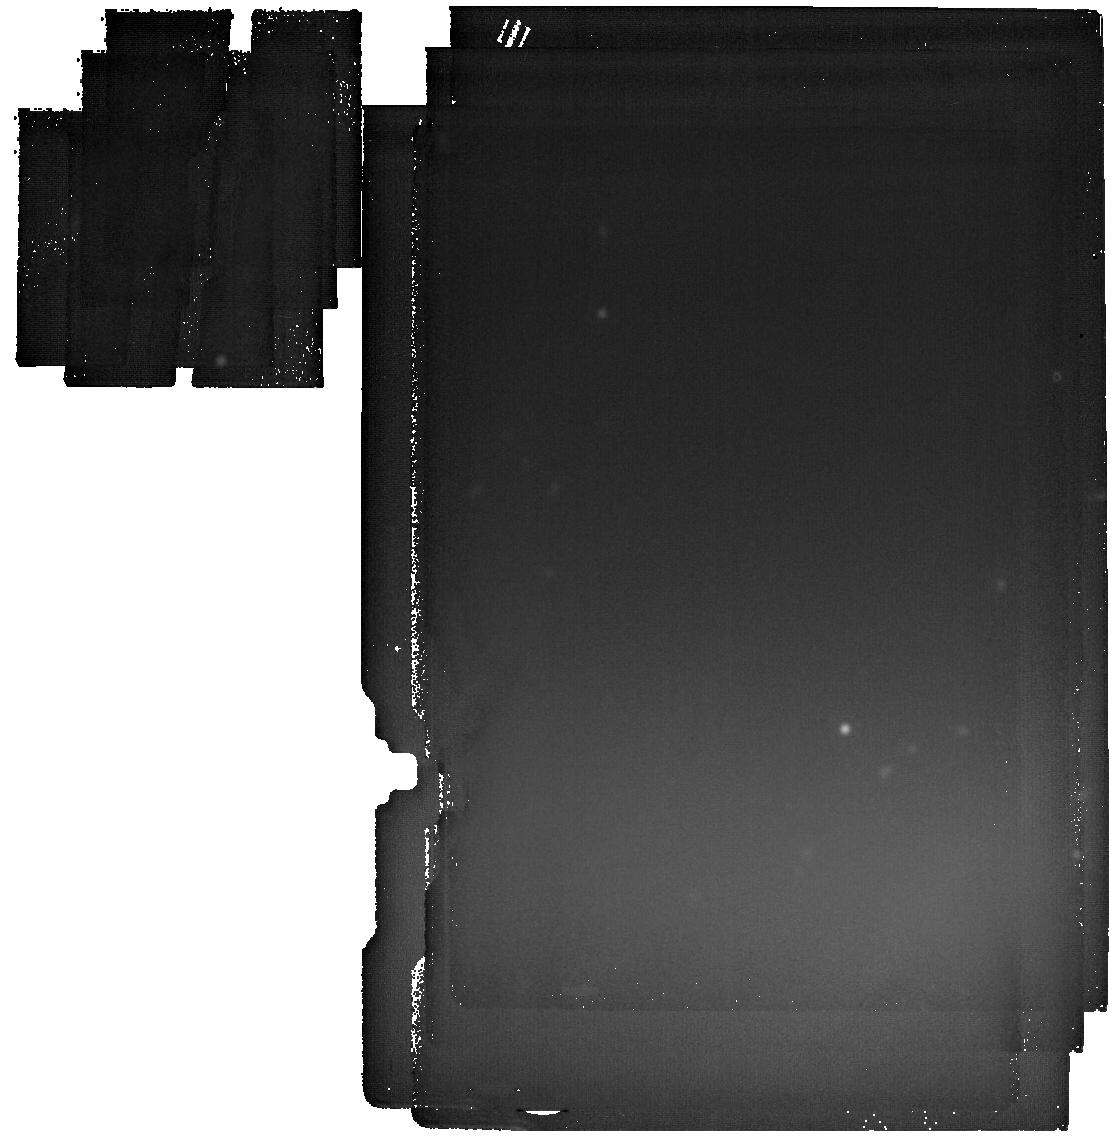
Target: UHZ1
Instrument: MIRI
Filter: F2550W
Exposure: 1.5 h
Observation ID: jw06123-o005_t001_miri_f2550w

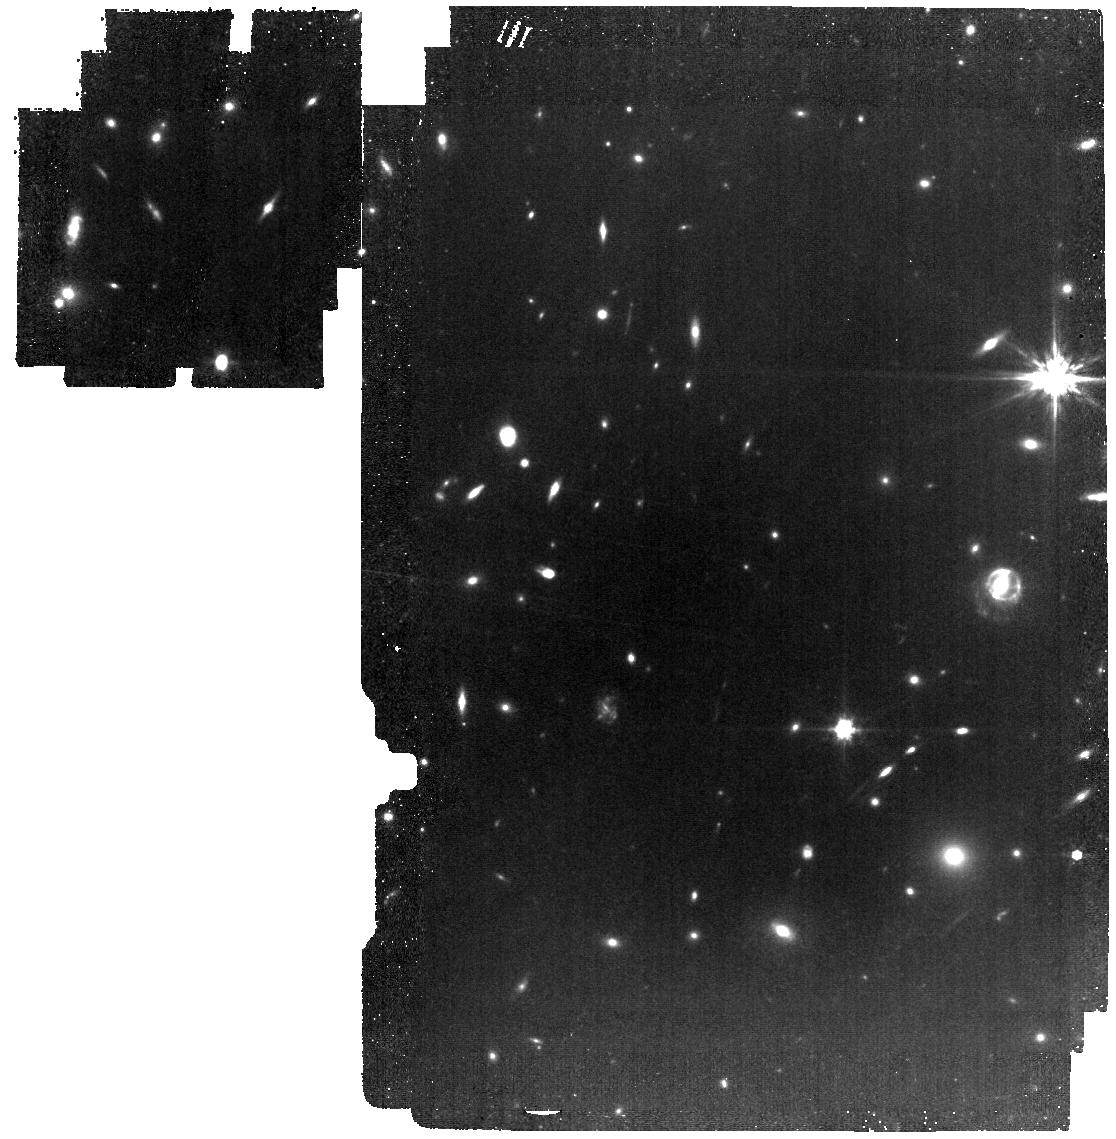
Target: UHZ1
Instrument: MIRI
Filter: F770W
Exposure: 59 min
Observation ID: jw06123-o005_t001_miri_f770w

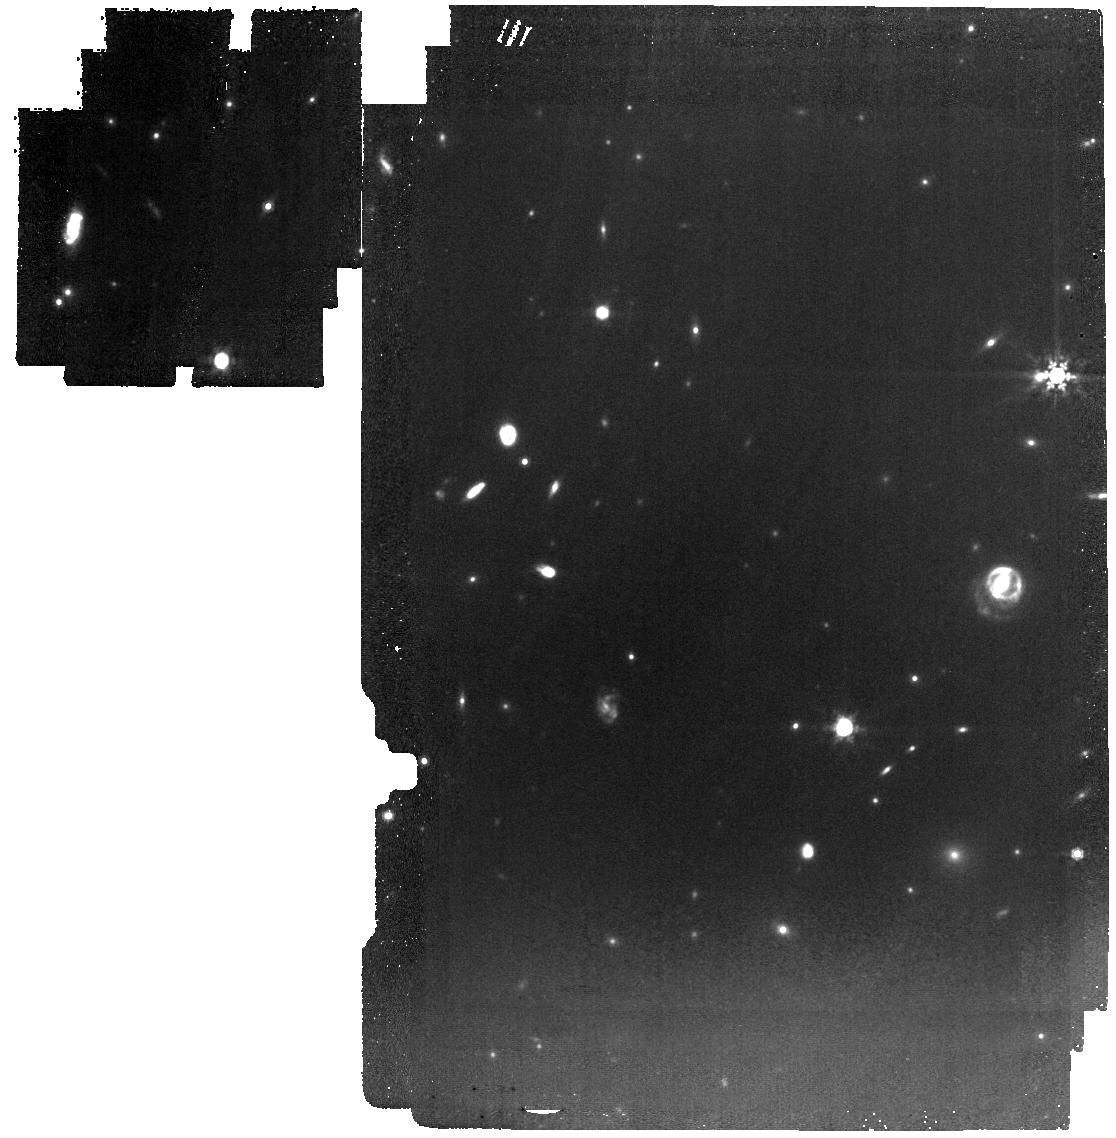
Target: UHZ1
Instrument: MIRI
Filter: F1000W
Exposure: 33 min
Observation ID: jw06123-o005_t001_miri_f1000w

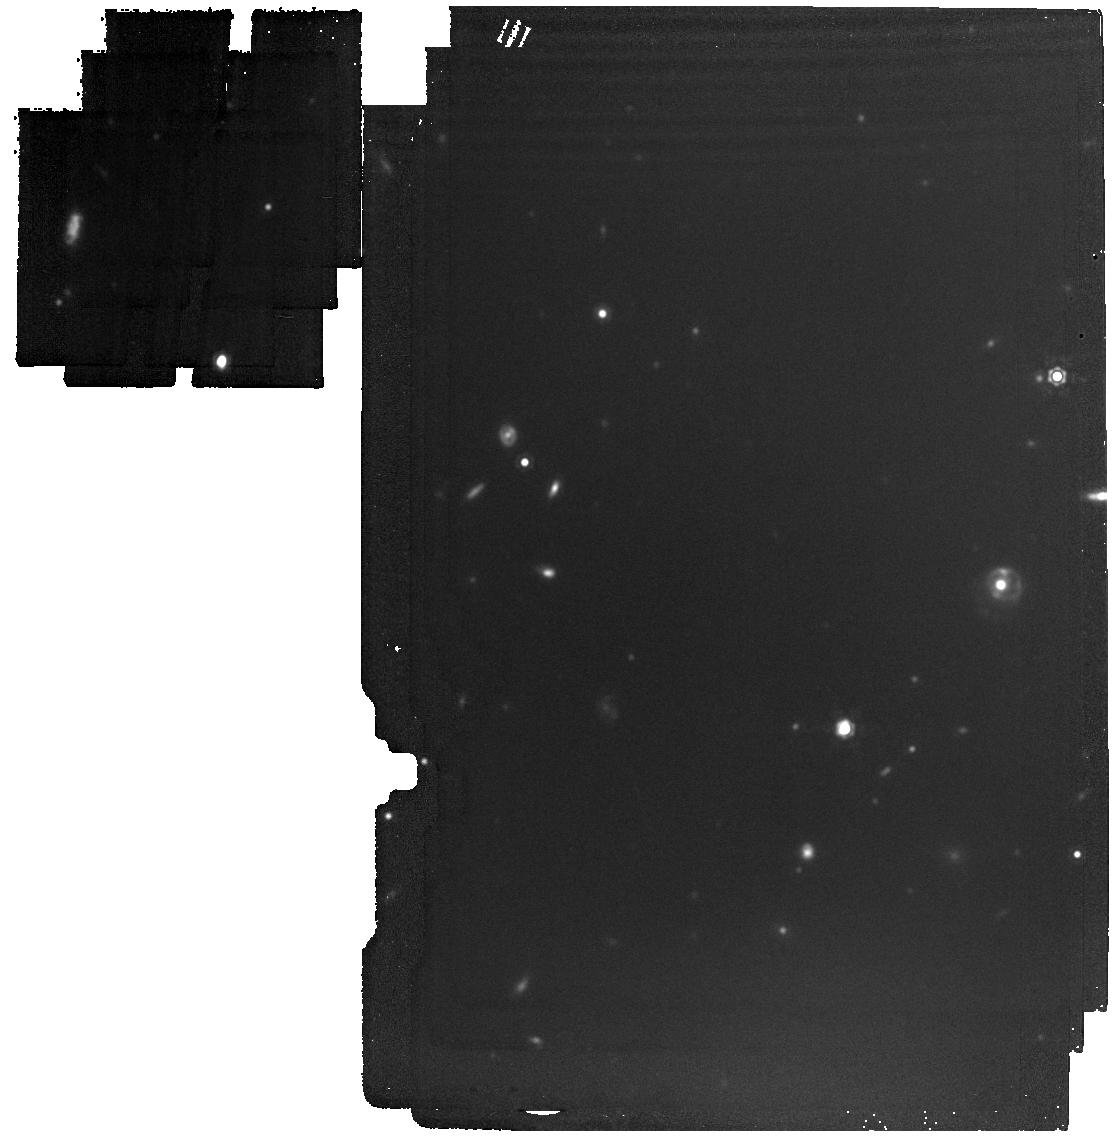
Target: UHZ1
Instrument: MIRI
Filter: F1500W
Exposure: 17 min
Observation ID: jw06123-o005_t001_miri_f1500w

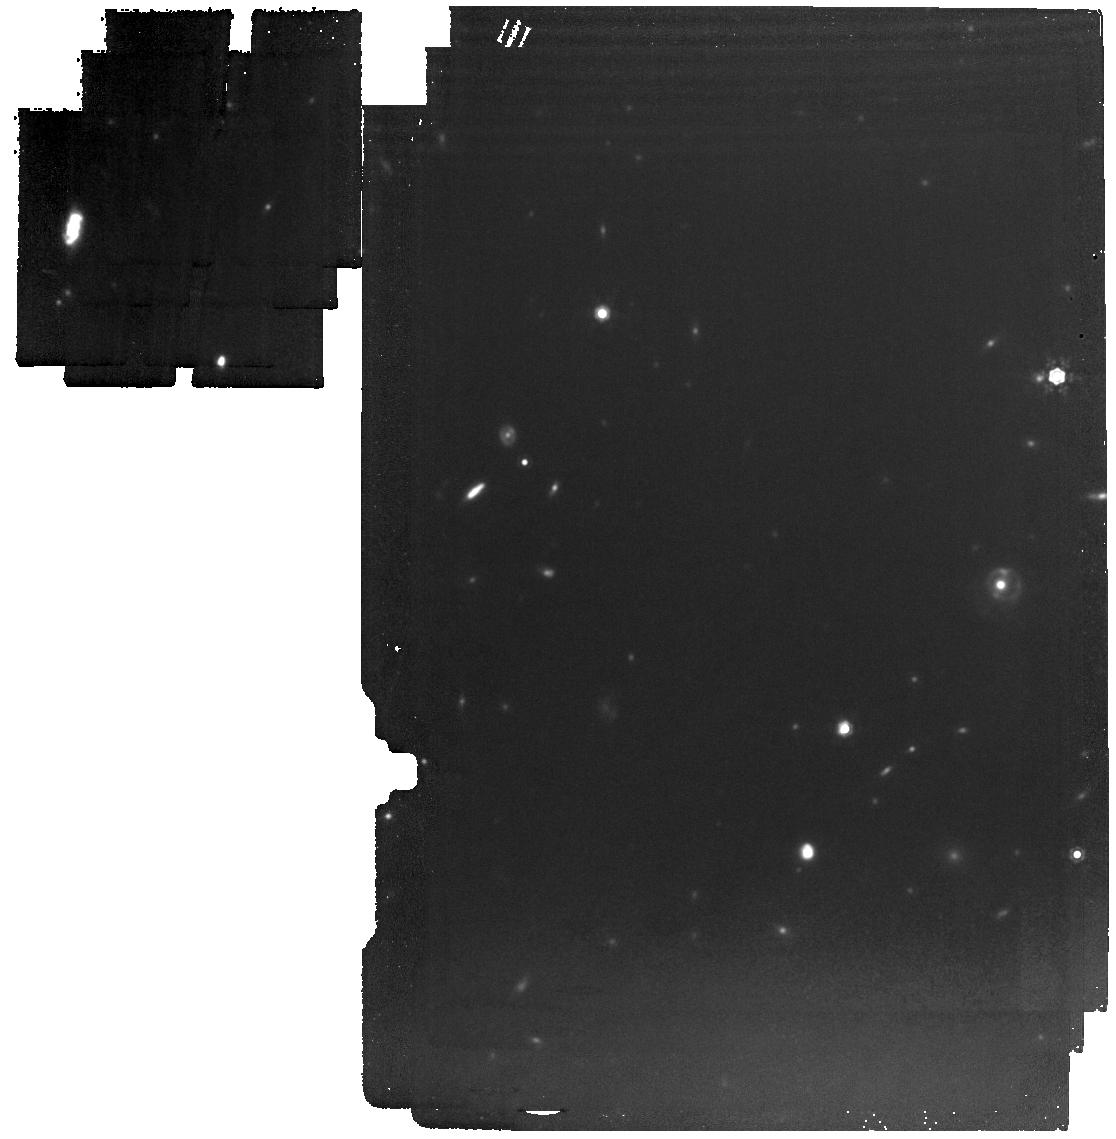
Target: UHZ1
Instrument: MIRI
Filter: F1280W
Exposure: 37 min
Observation ID: jw06123-o005_t001_miri_f1280w

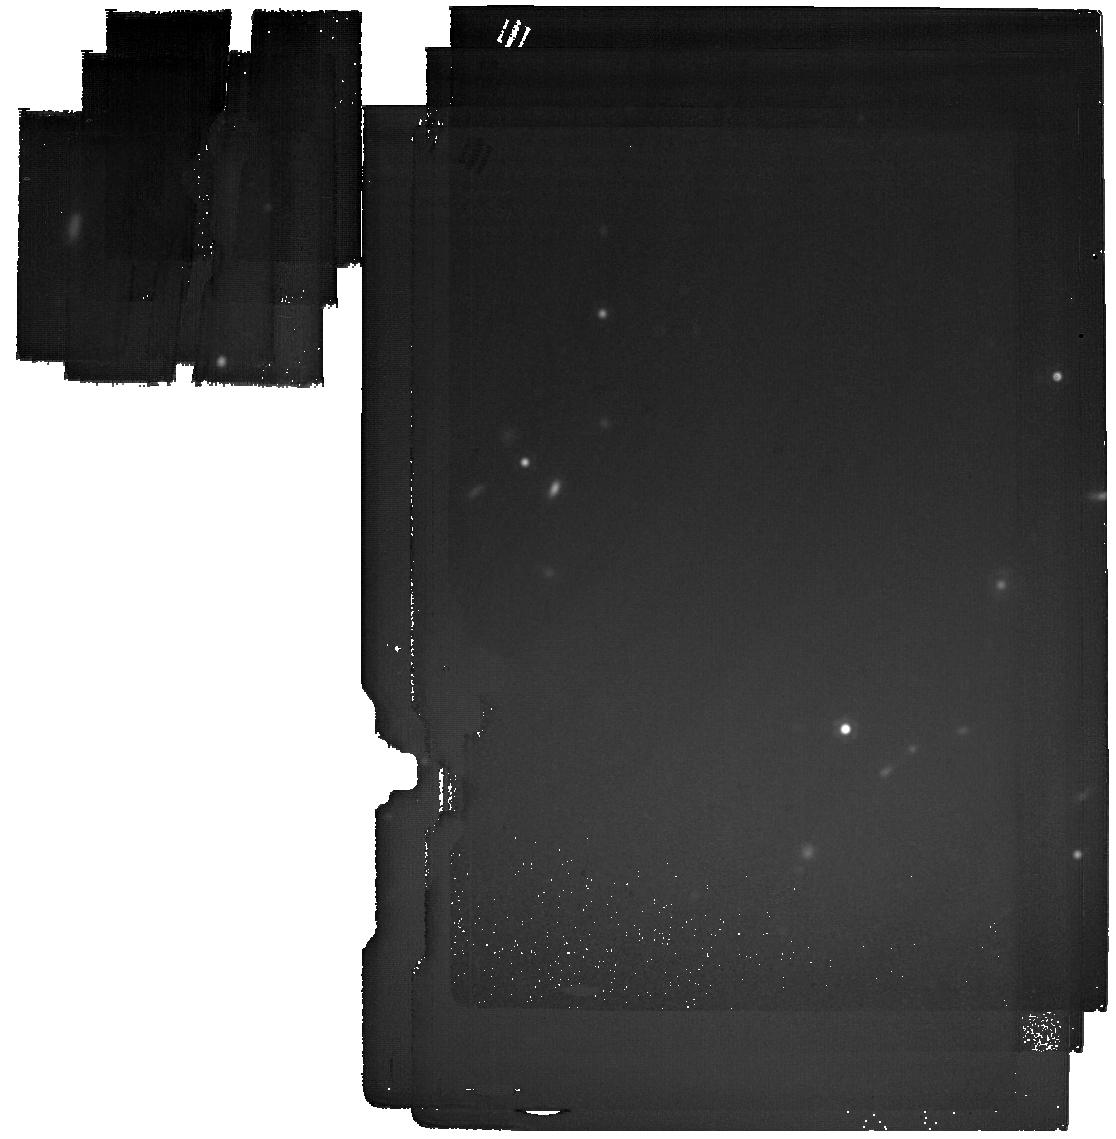
Target: UHZ1
Instrument: MIRI
Filter: F2100W
Exposure: 40 min
Observation ID: jw06123-o005_t001_miri_f2100w

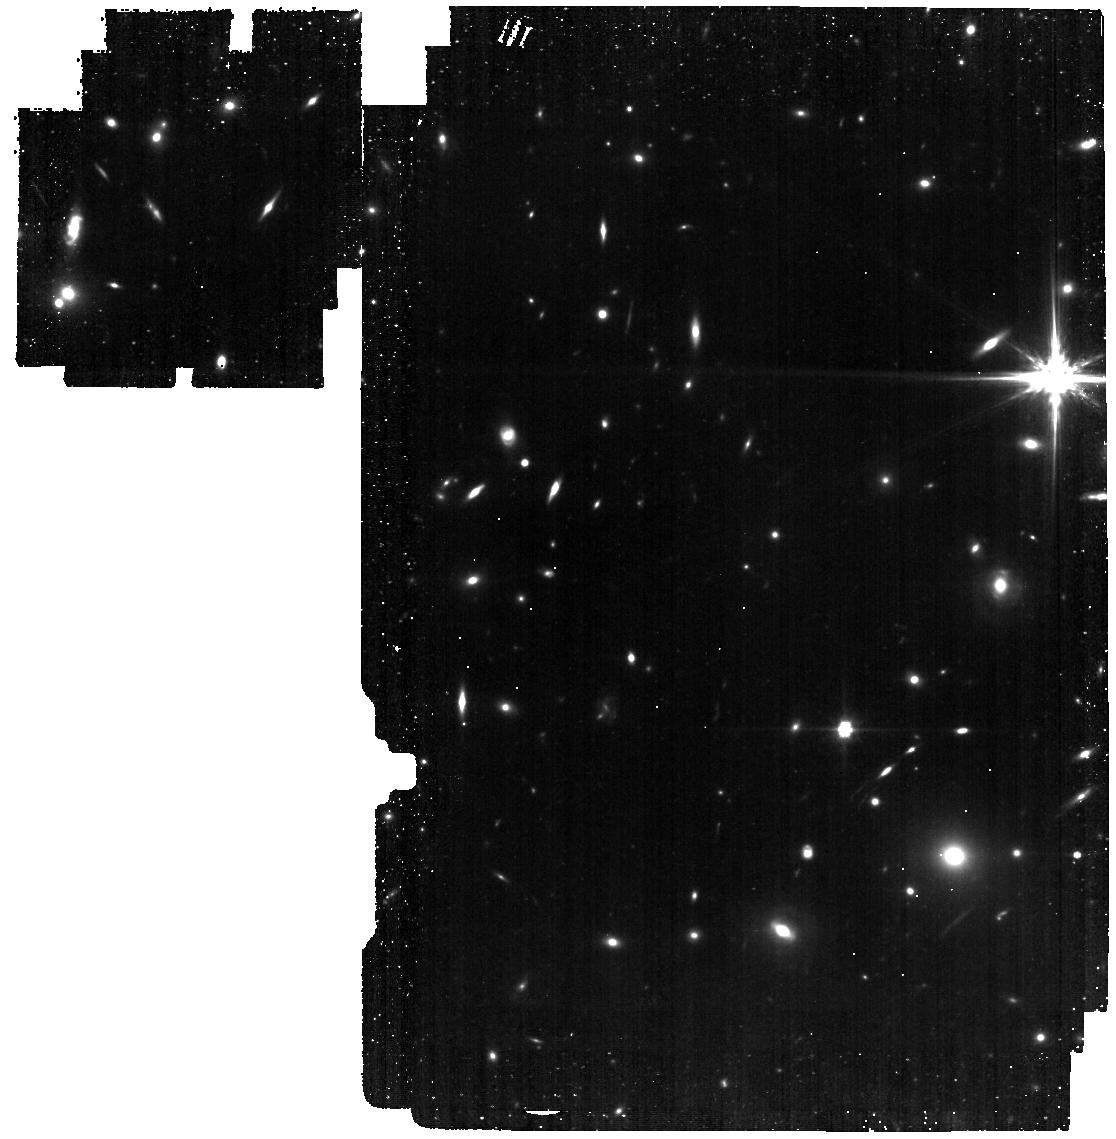
Target: UHZ1
Instrument: MIRI
Filter: F560W
Exposure: 1.8 h
Observation ID: jw06123-o005_t001_miri_f560w

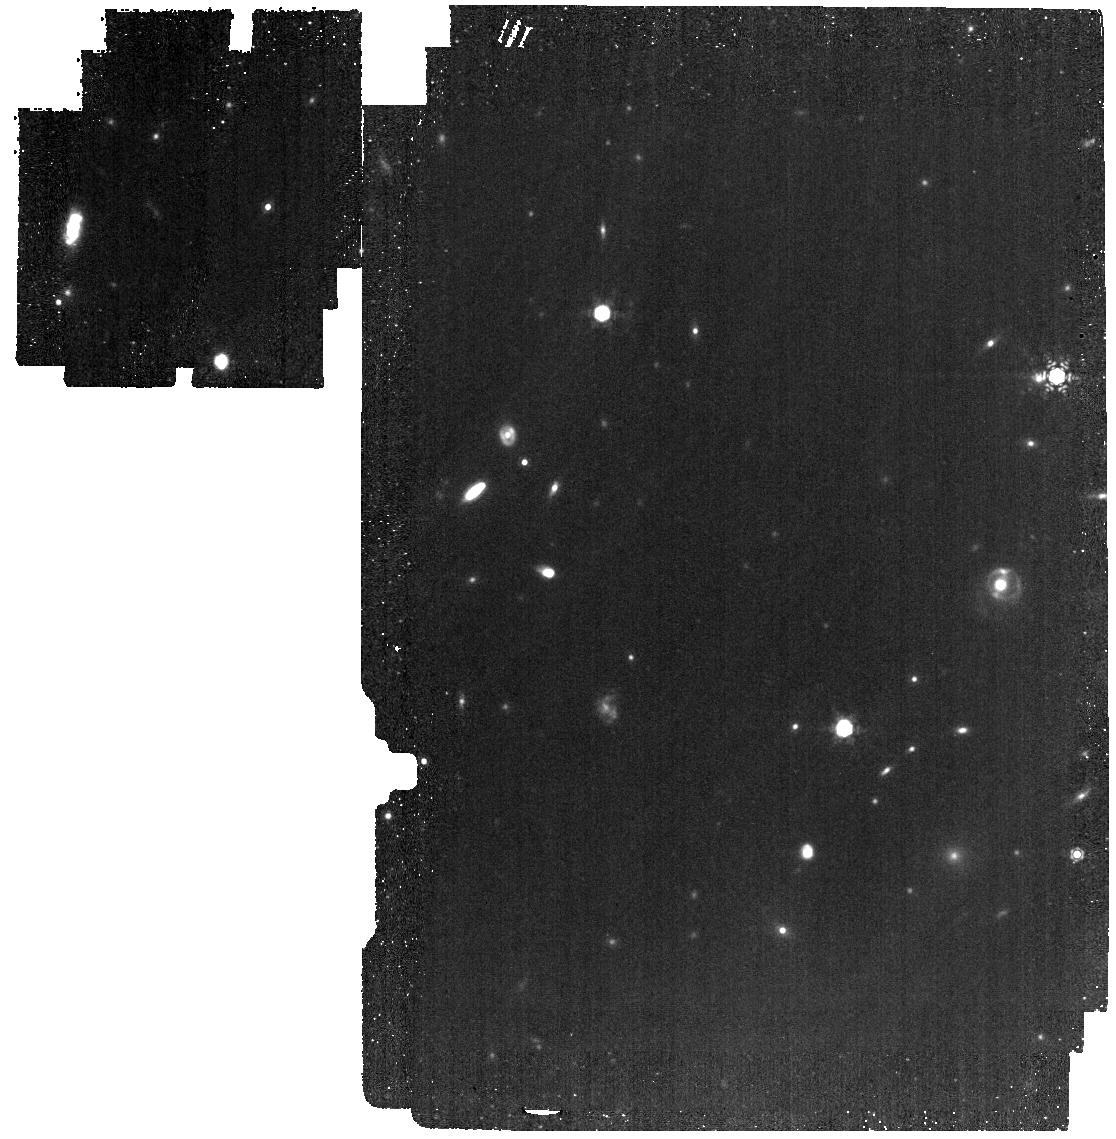
Target: UHZ1
Instrument: MIRI
Filter: F1130W
Exposure: 1.2 h
Observation ID: jw06123-o005_t001_miri_f1130w

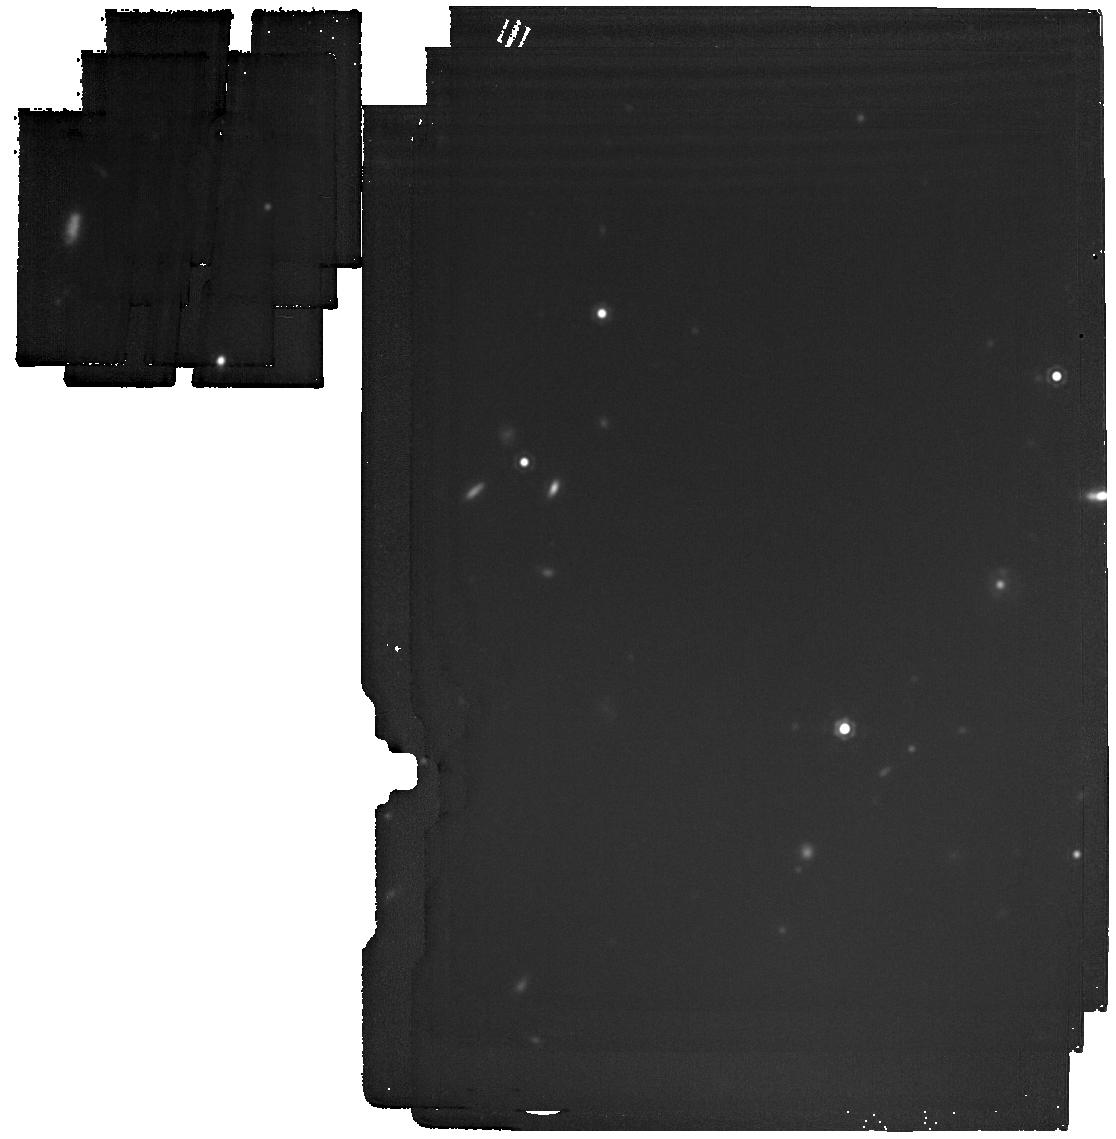
Target: UHZ1
Instrument: MIRI
Filter: F1800W
Exposure: 21 min
Observation ID: jw06123-o005_t001_miri_f1800w

MIRI IMAGING OF A CANDIDATE DIRECT COLLAPSE BLACK HOLE AT z=10 (PI: Gallo, Elena)

The recent discovery of UHZ-1, a candidate X-ray bright AGN at z=10.1, has been hailed as the smoking gun for the direct collapse black hole model. UHZ1 is thought to host a highly obscured, accreting black hole whose mass is between 5 and 100% that of its host galaxy. This program aims to acquire deep mid-IR imaging of UHZ1 (rest-frame 0.4-2.2 micron), with the goal (1) to confirm (or disprove) the presence of an AGN; (2) if the AGN is confirmed, provide an independent lower limit (or estimate) to the black hole mass, so as to test the viability of the direct collapse scenario.